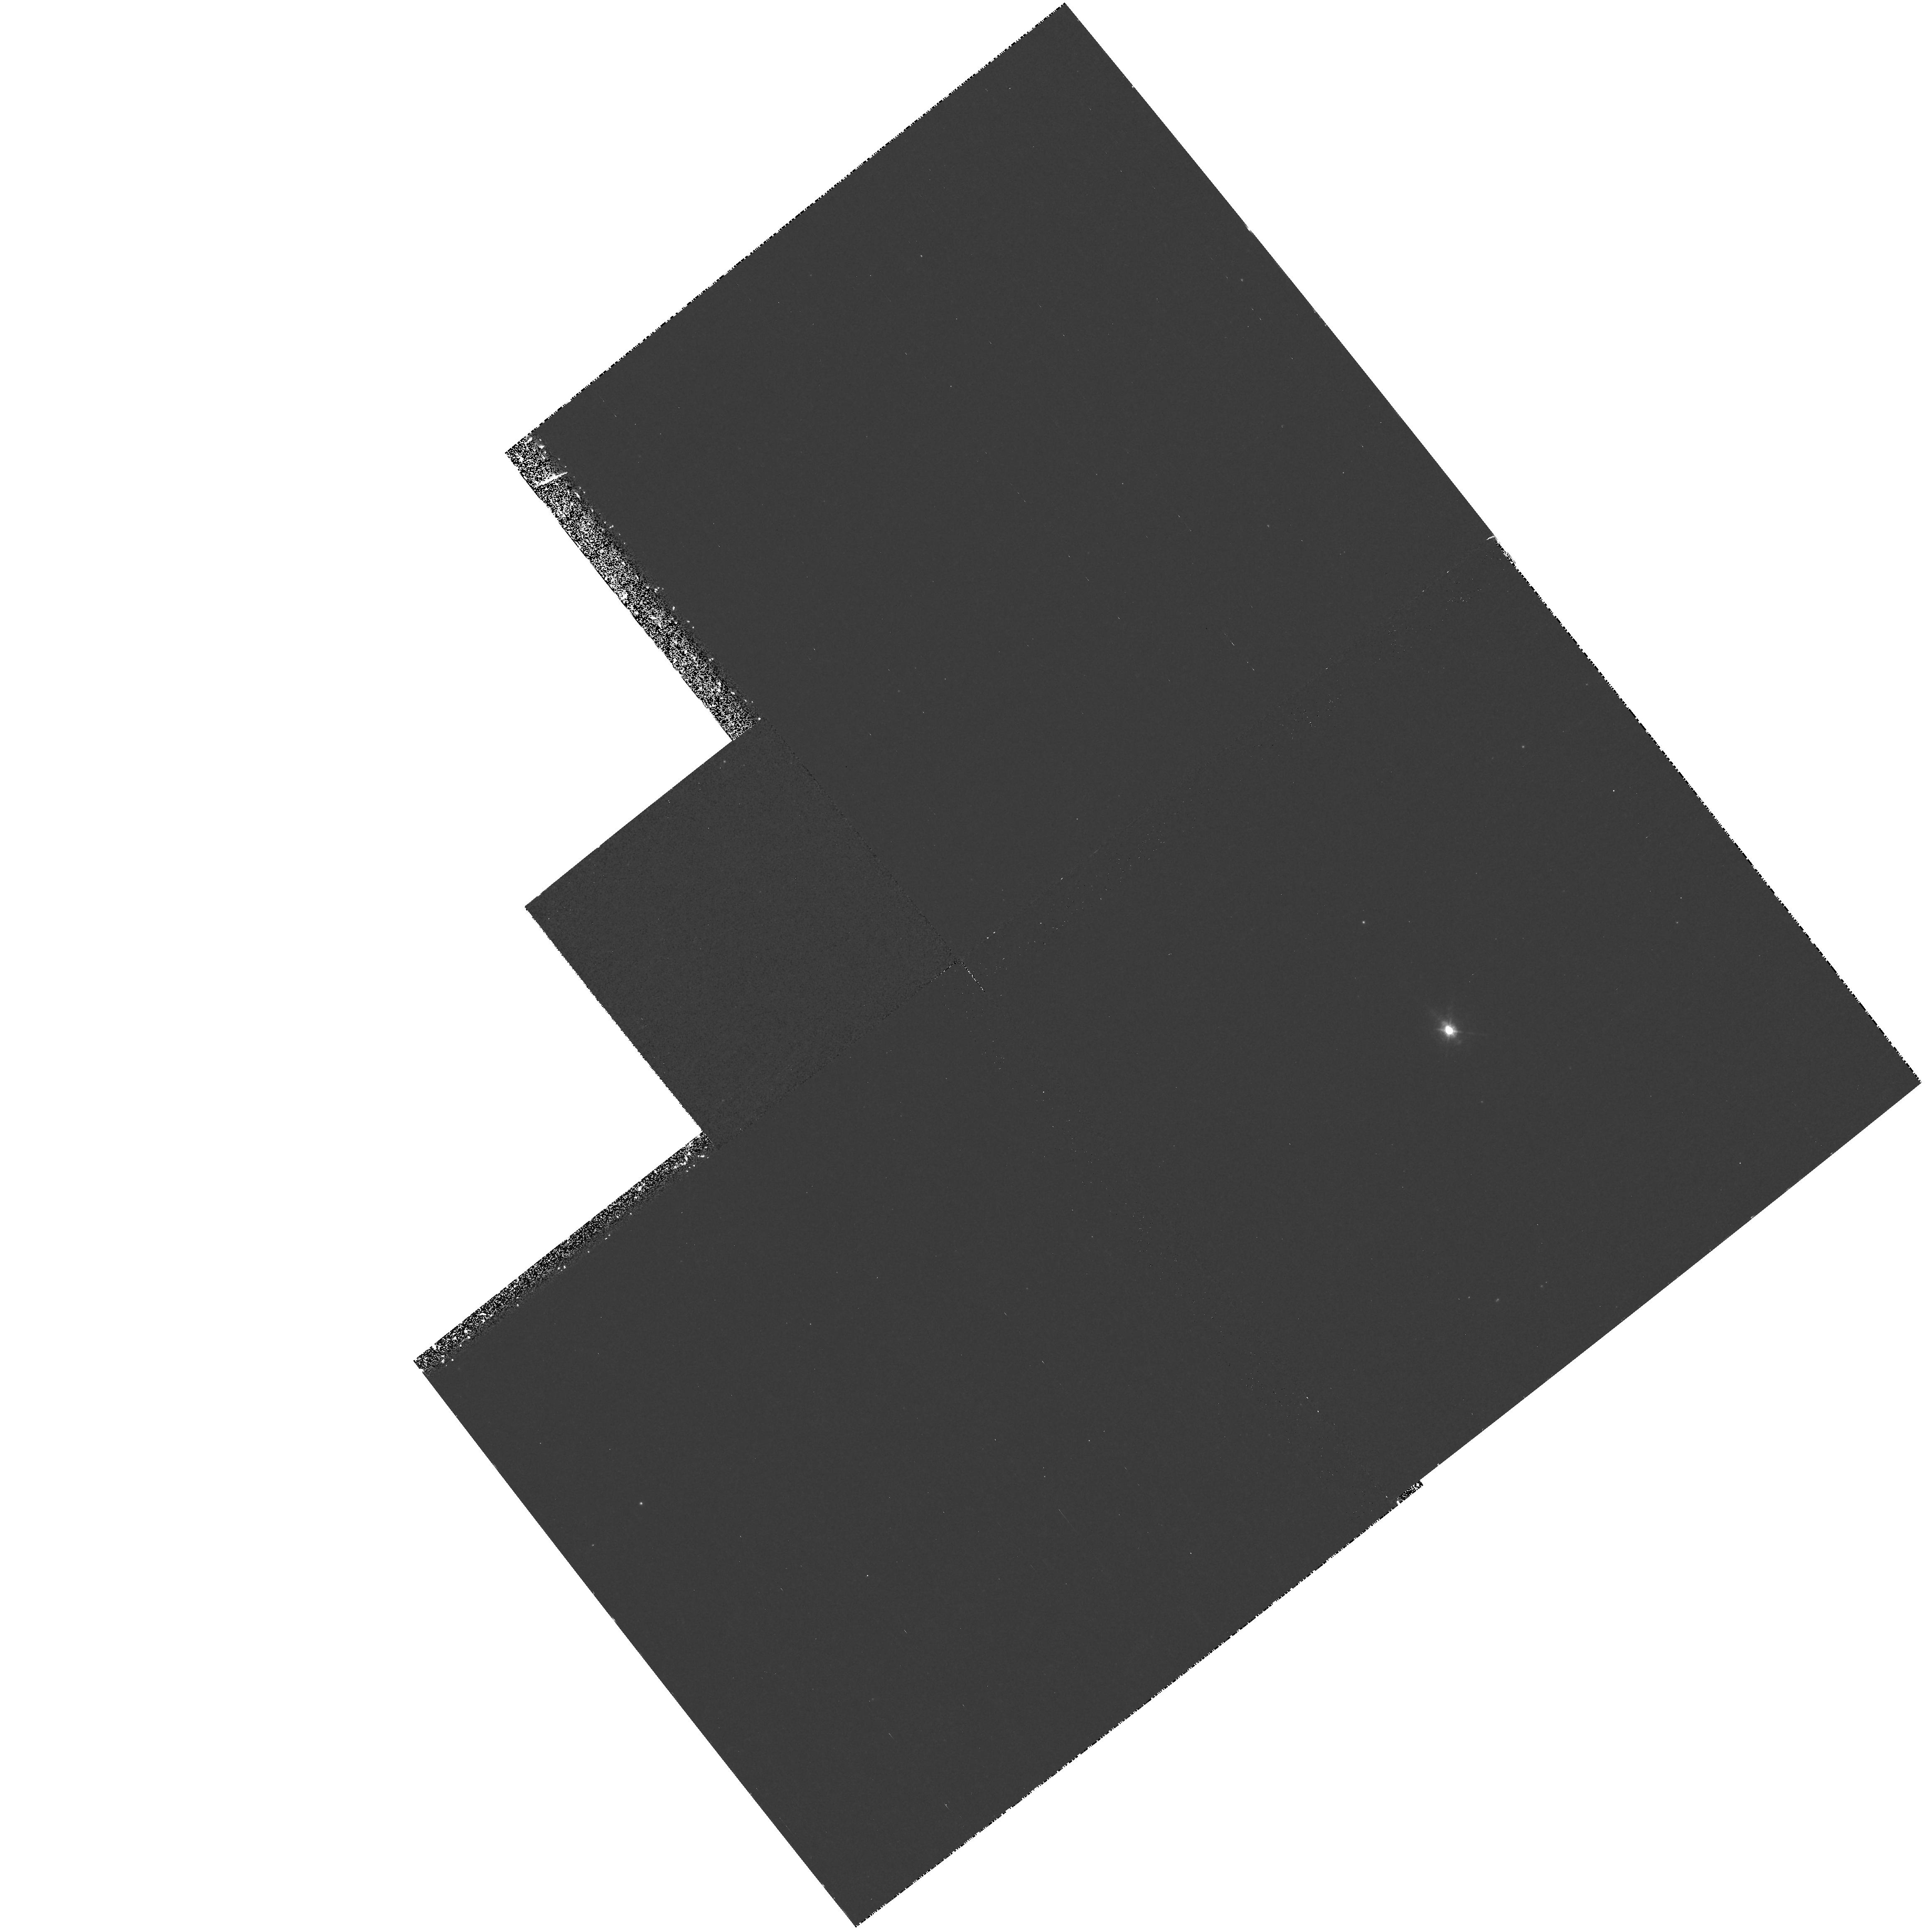
Target: DPTAU
Instrument: WFPC2/PC
Filter: F673N
Exposure: 58 min
Observation ID: hst_8215_01_wfpc2_pc_f673n_u5dk01

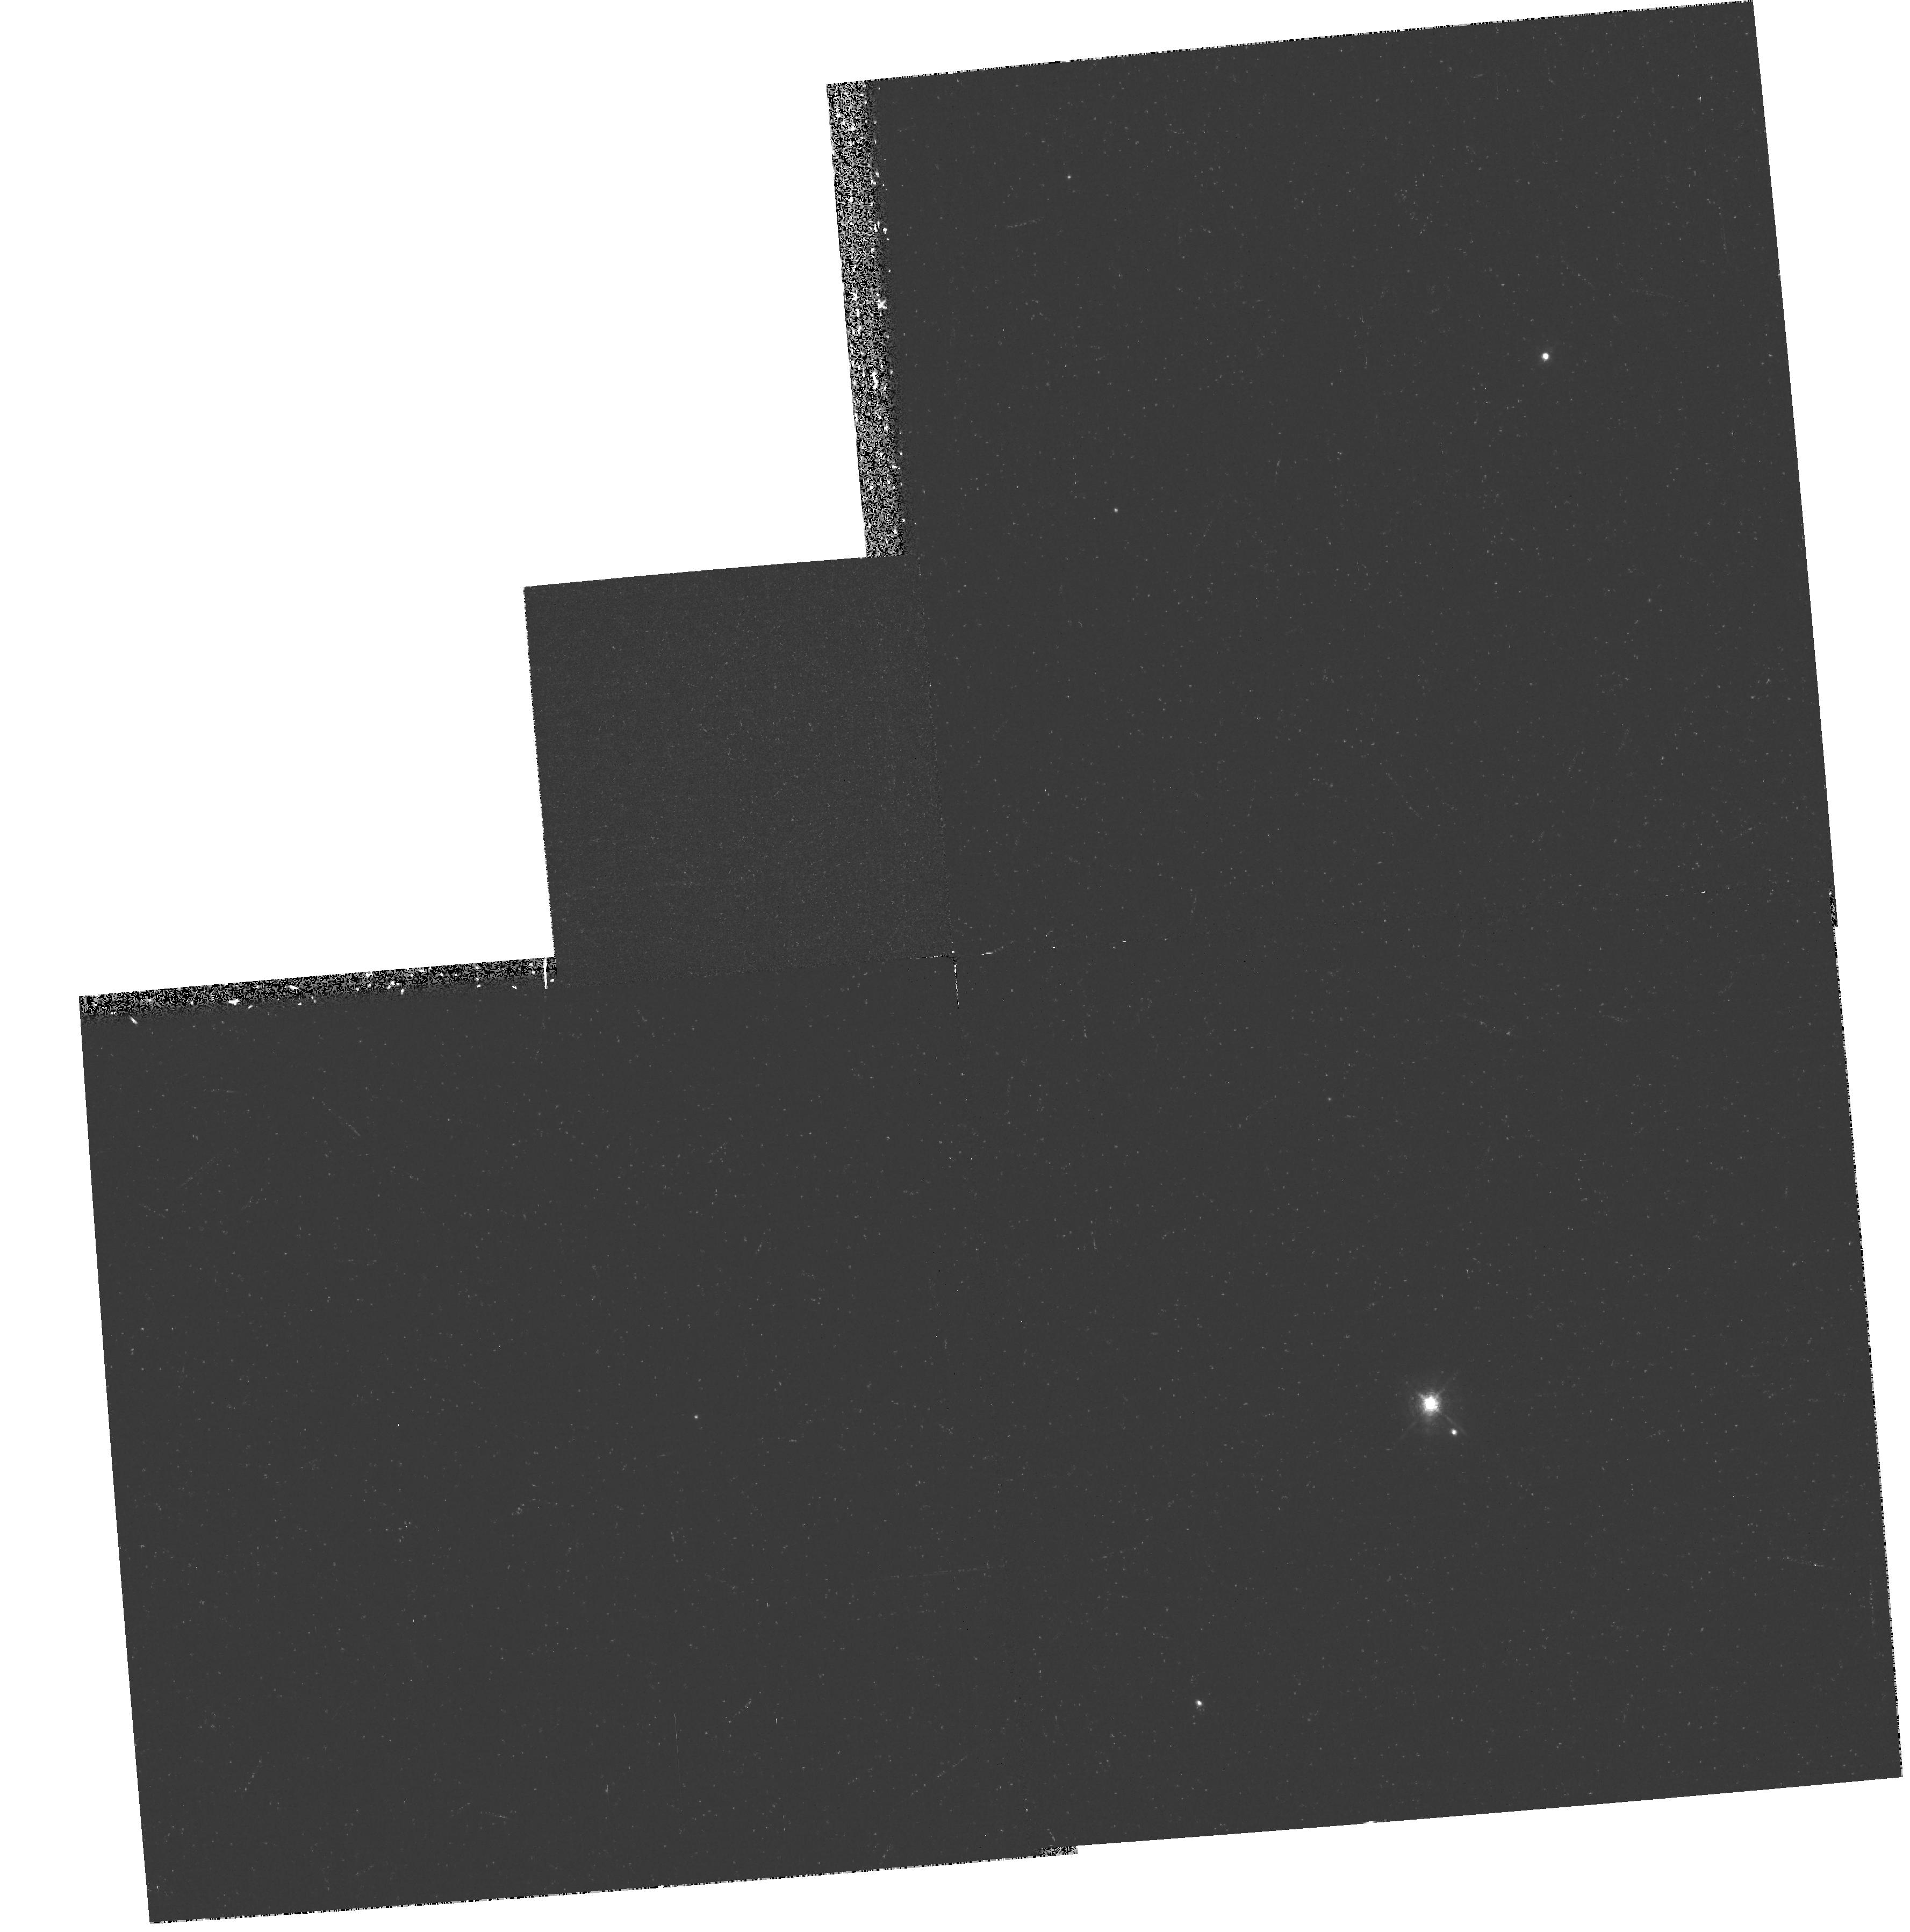
Target: HNTAU
Instrument: WFPC2/PC
Filter: F673N
Exposure: 31 min
Observation ID: hst_8215_03_wfpc2_pc_f673n_u5dk03

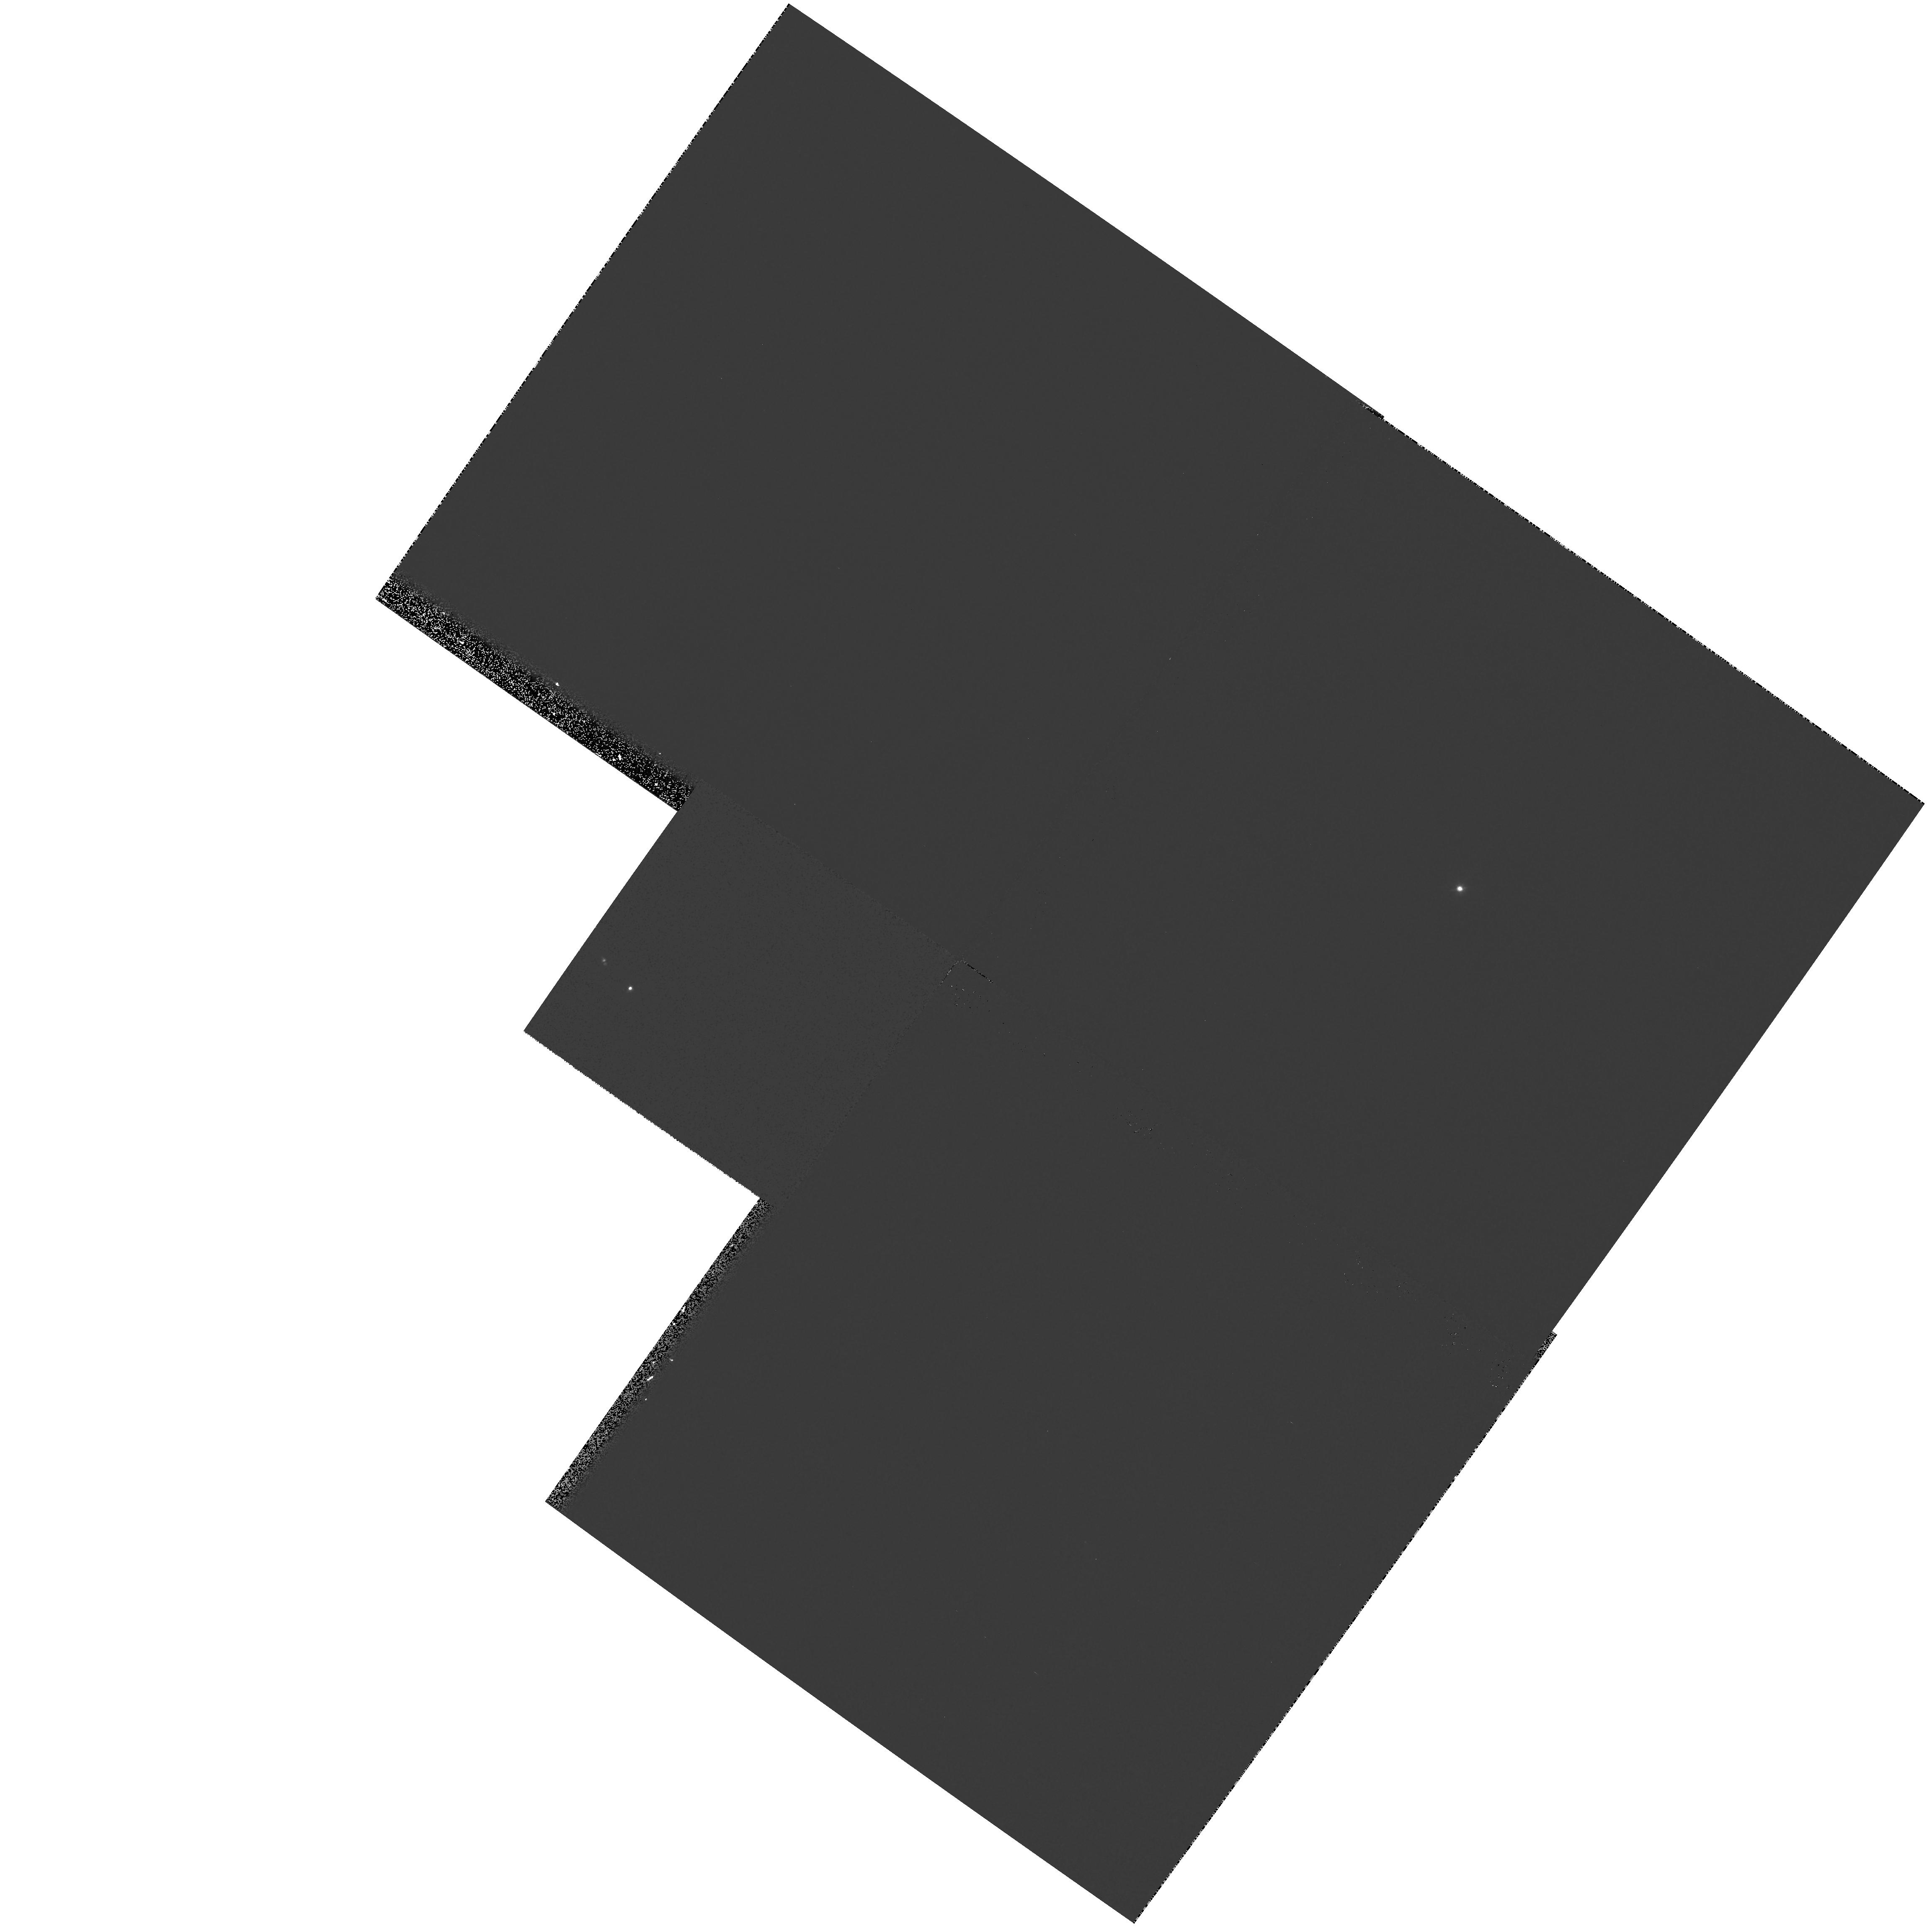
Target: DOTAU
Instrument: WFPC2/PC
Filter: F631N
Exposure: 8 min
Observation ID: hst_8215_02_wfpc2_pc_f631n_u5dk02

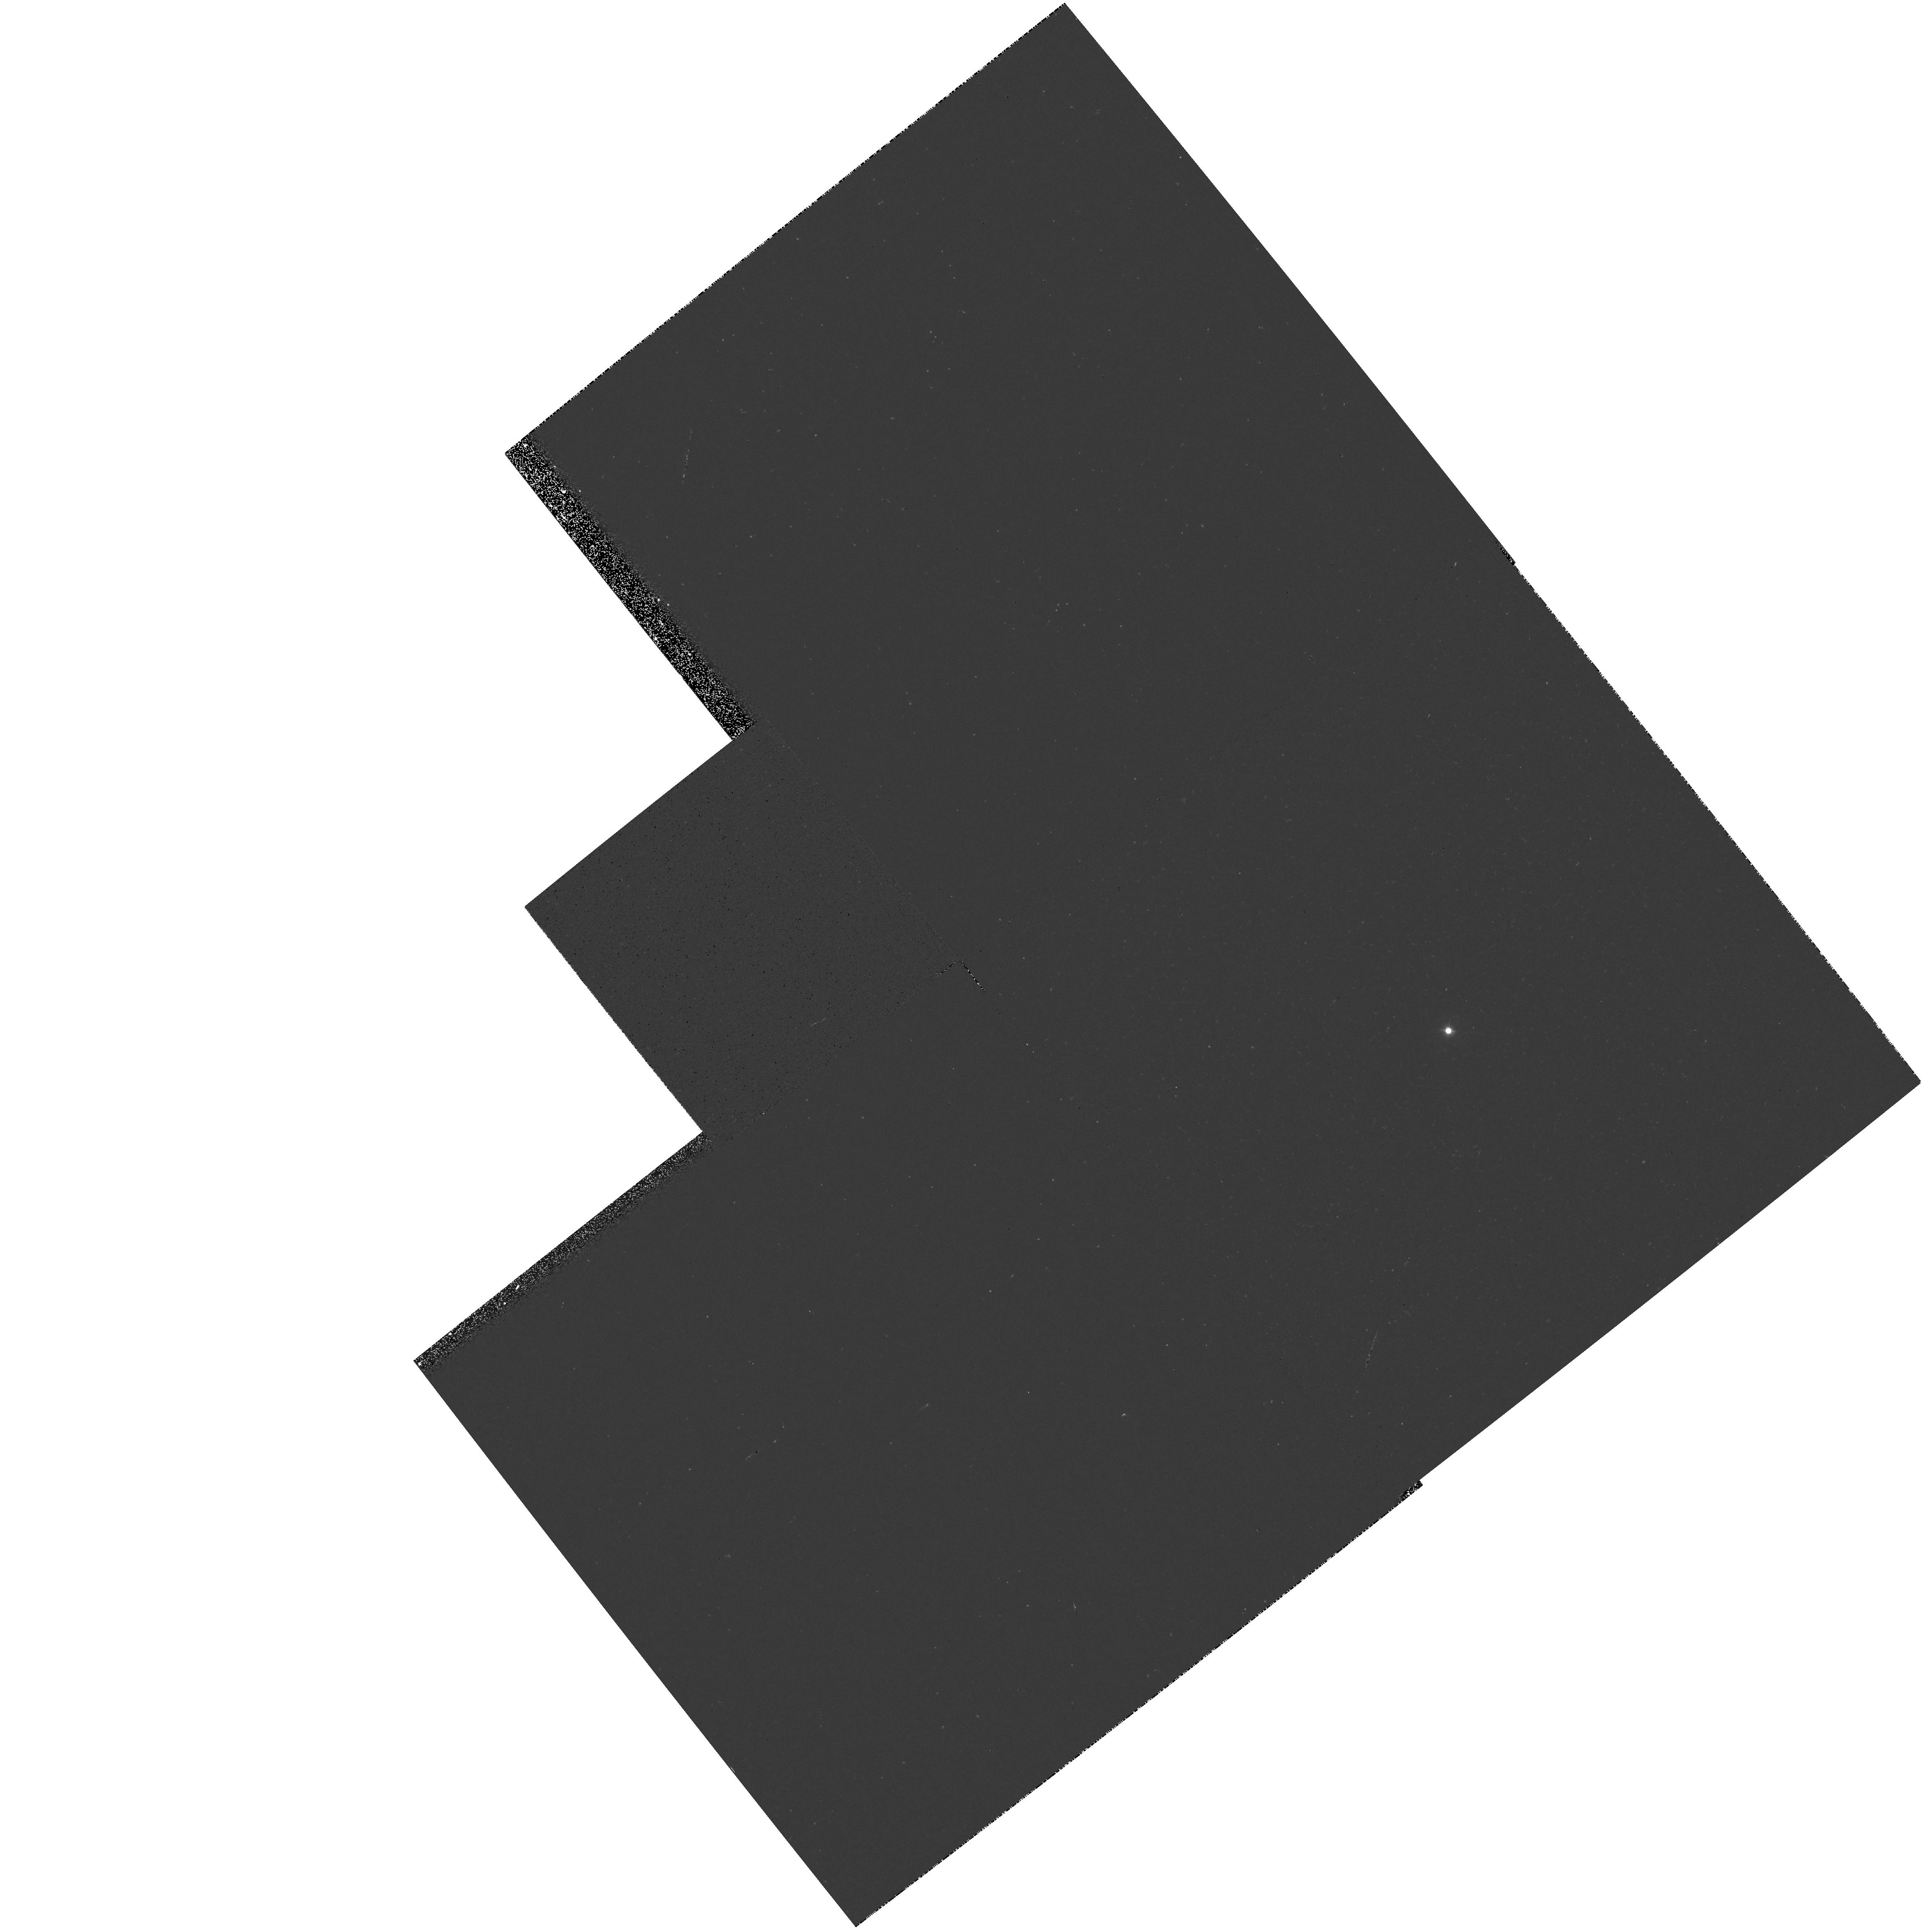
Target: DPTAU
Instrument: WFPC2/PC
Filter: F547M
Exposure: 2 min
Observation ID: hst_8215_a1_wfpc2_pc_f547m_u5dka1

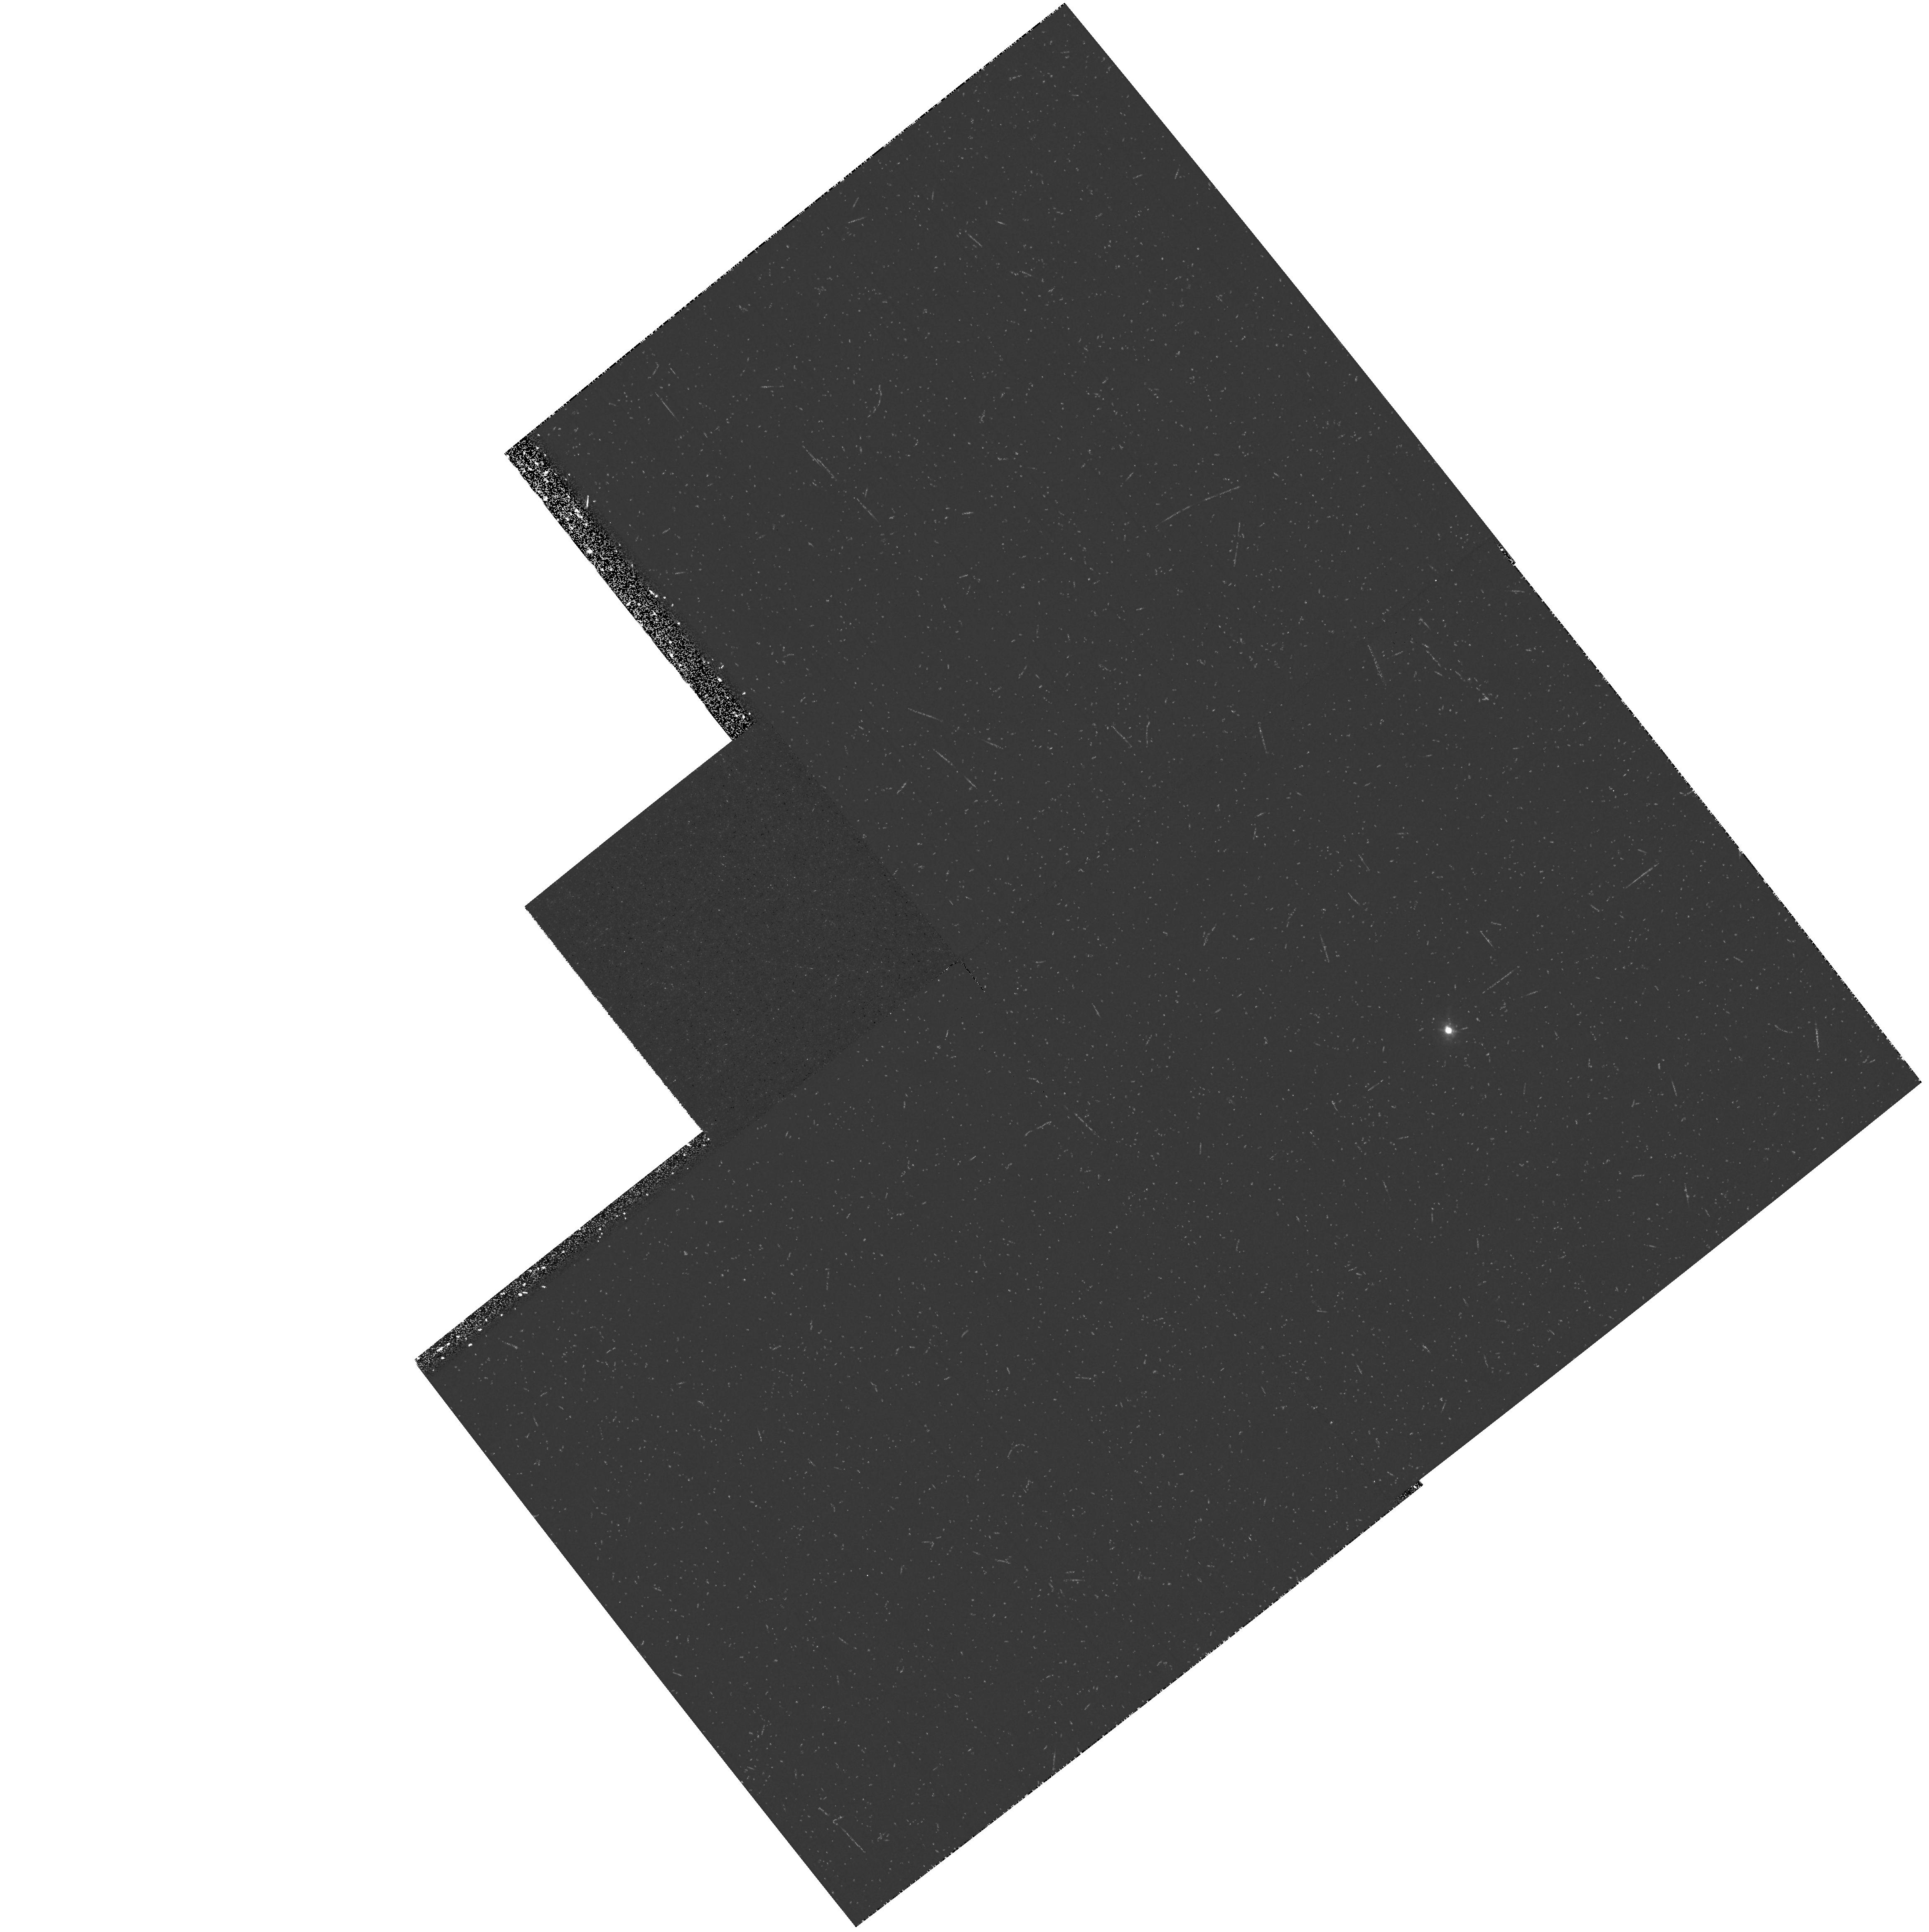
Target: DPTAU
Instrument: WFPC2/PC
Filter: F658N
Exposure: 34 min
Observation ID: hst_8215_a1_wfpc2_pc_f658n_u5dka1

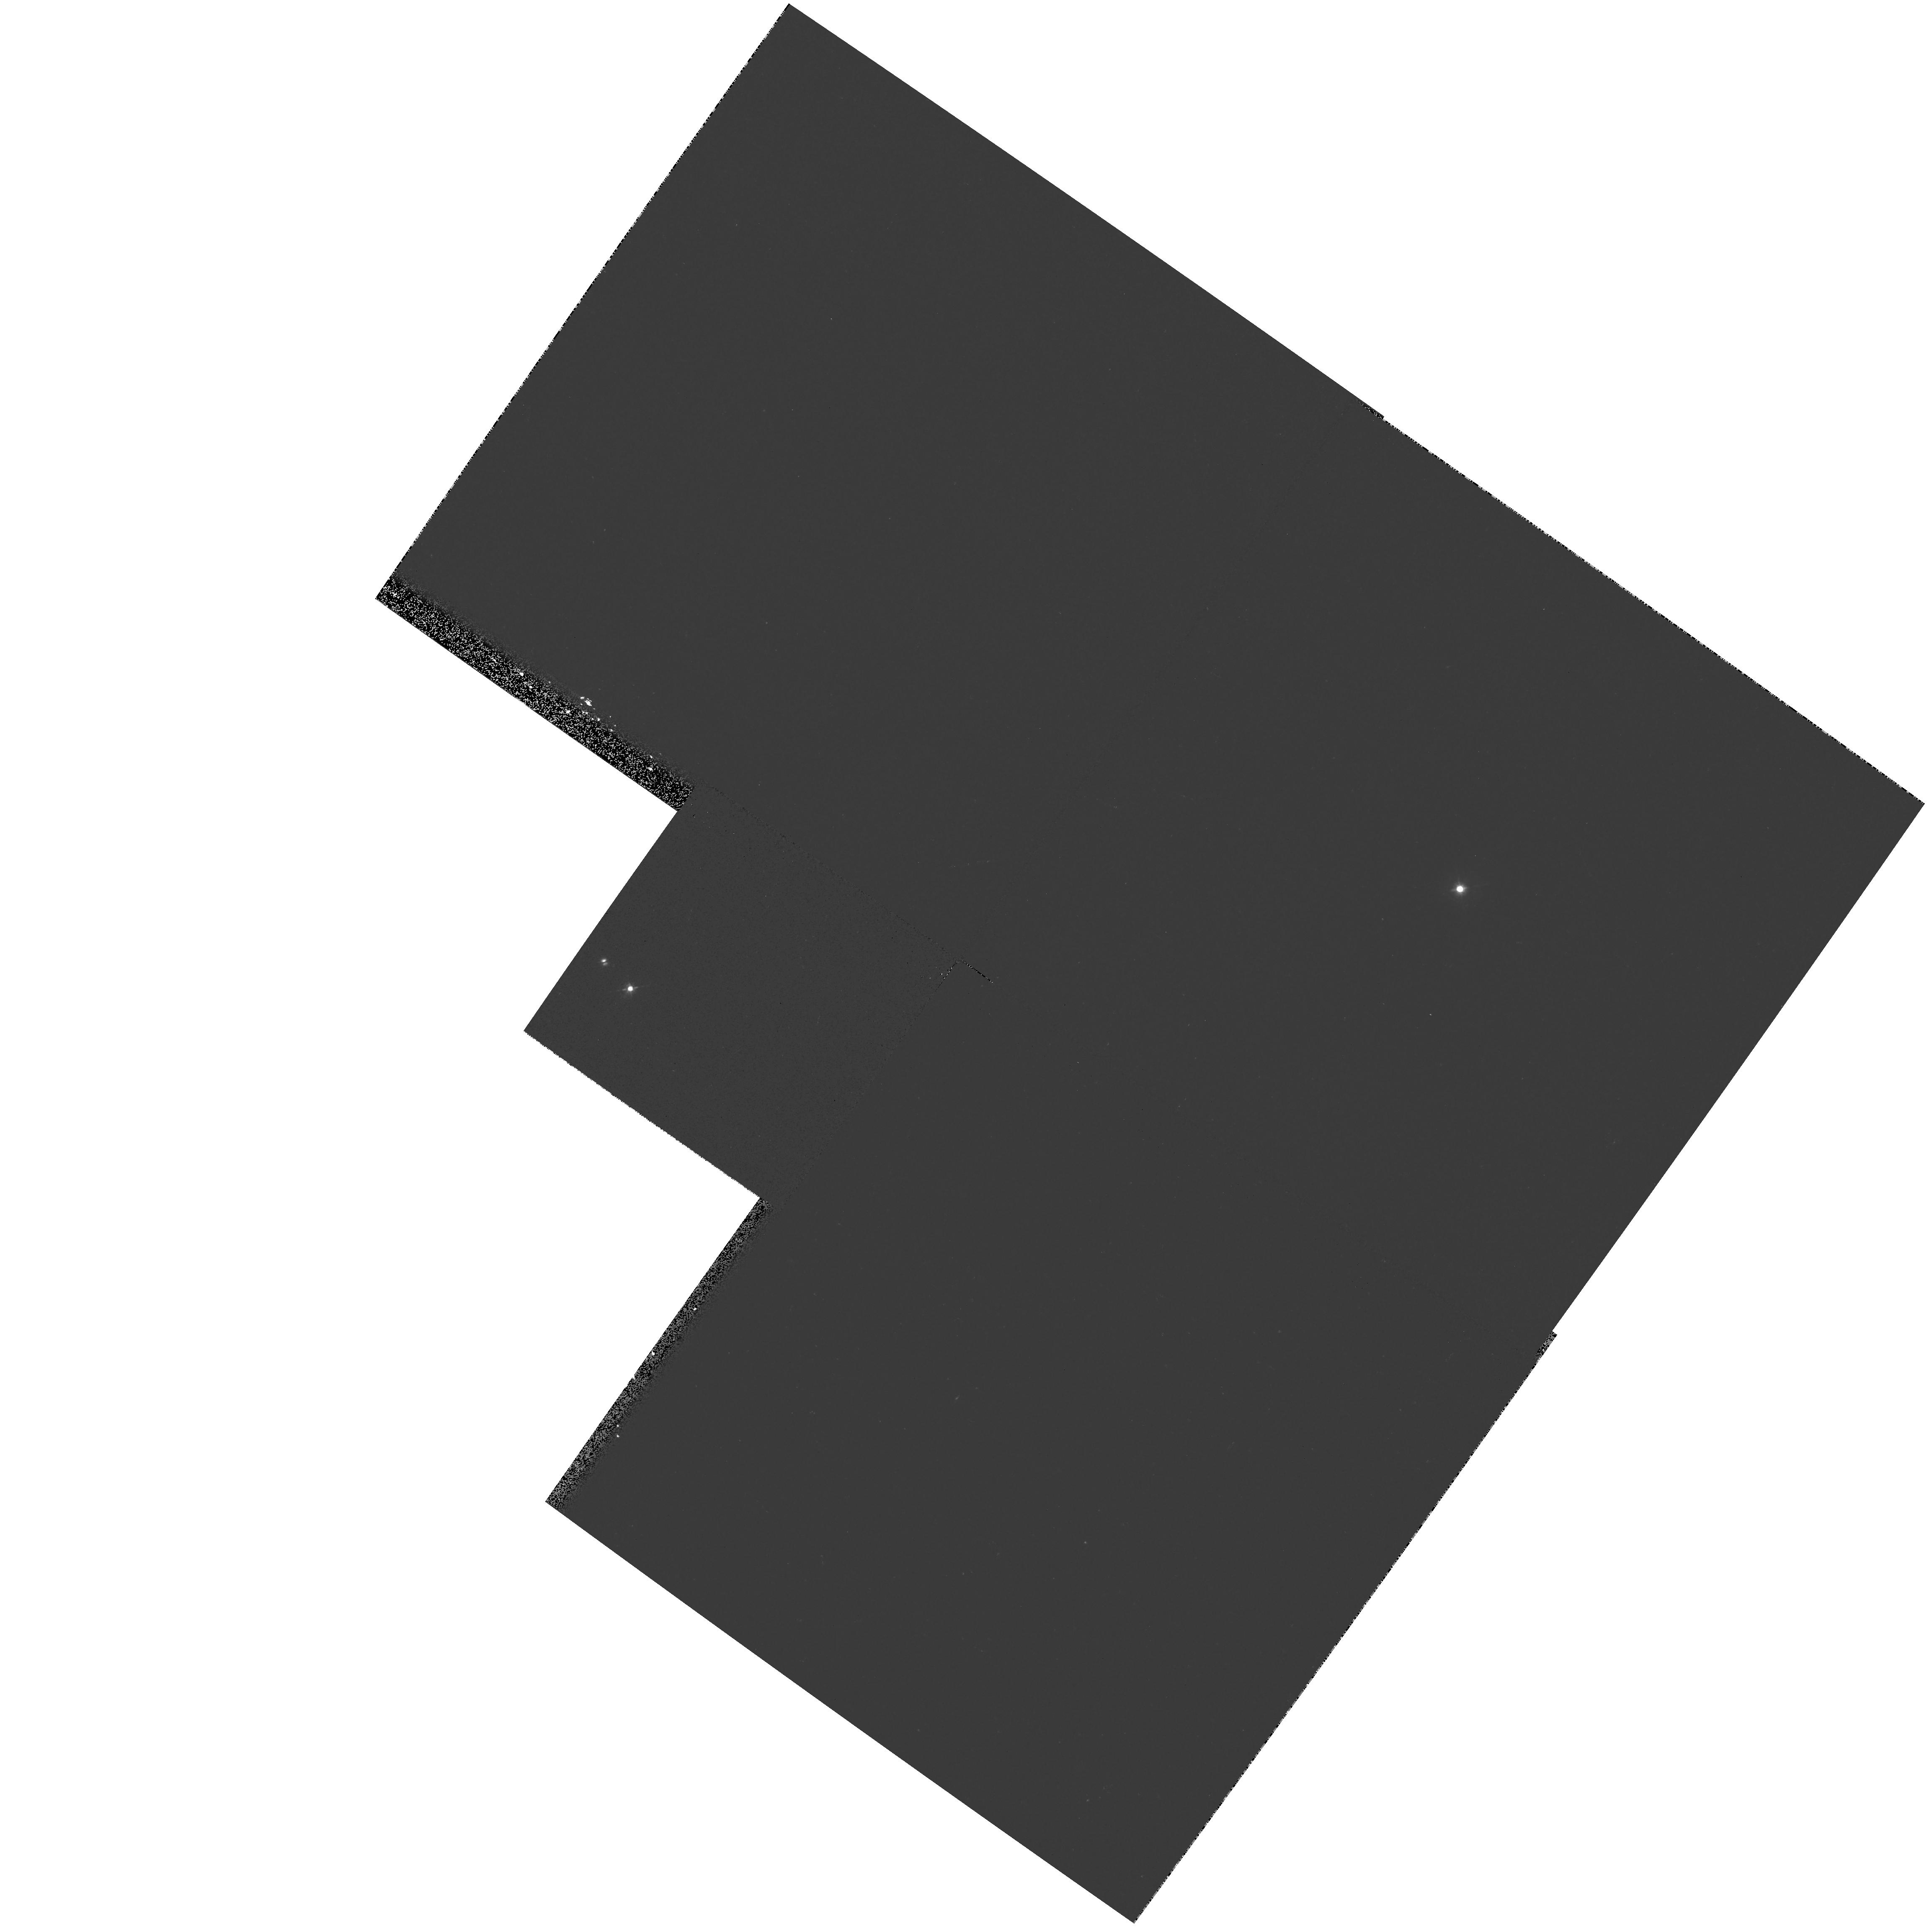
Target: DOTAU
Instrument: WFPC2/PC
Filter: F547M
Exposure: 4 min
Observation ID: hst_8215_02_wfpc2_pc_f547m_u5dk02

New clues to the ejection process in young stars:, Forbidden line imaging of T Tauri micro-jets (PI: Dougados, Catherine)

Bipolar outflows play a fundamental role in star formation. However, the ejection and collimation mechanisms are still not identified. Classical T Tauri stars (CTTS) offer a unique opportunity to progress on this problem, as their optical forbidden line emission allows to trace collimated winds very close to the central star (d <= 100 AU). Determining the exact flow geometry and the line excitation mechanism is essential to obtain new clues to the mass-loss process in young stars. Our team has recently obtained at CFHT the first sub-arcsecond resolution (FWHM=0.15") images of micro-jets around 3 T Tauri stars: DG Tau, CW Tau, RW Aur. They reveal unprecedented details about the morphology of these jets, strongly suggesting ejection and velocity variability. However, such ground-based studies are limited to high-accretion sources. We propose here to use the unique HST resolution capabilities to image for the first time the innermost regions of jets associated with 4 CTTs wi t h R band magnitudes > 13. Extending our sample to less extreme stars is crucial if we want to derive meaningful constraints on the mass-loss process in CTTS. Images in the 3 narrow-band filters SII, NII and OI will be obtained. We will thus have access both to the jet excitation conditions and intrinsic morphology, and compare them with theoretical predictions from MHD models.